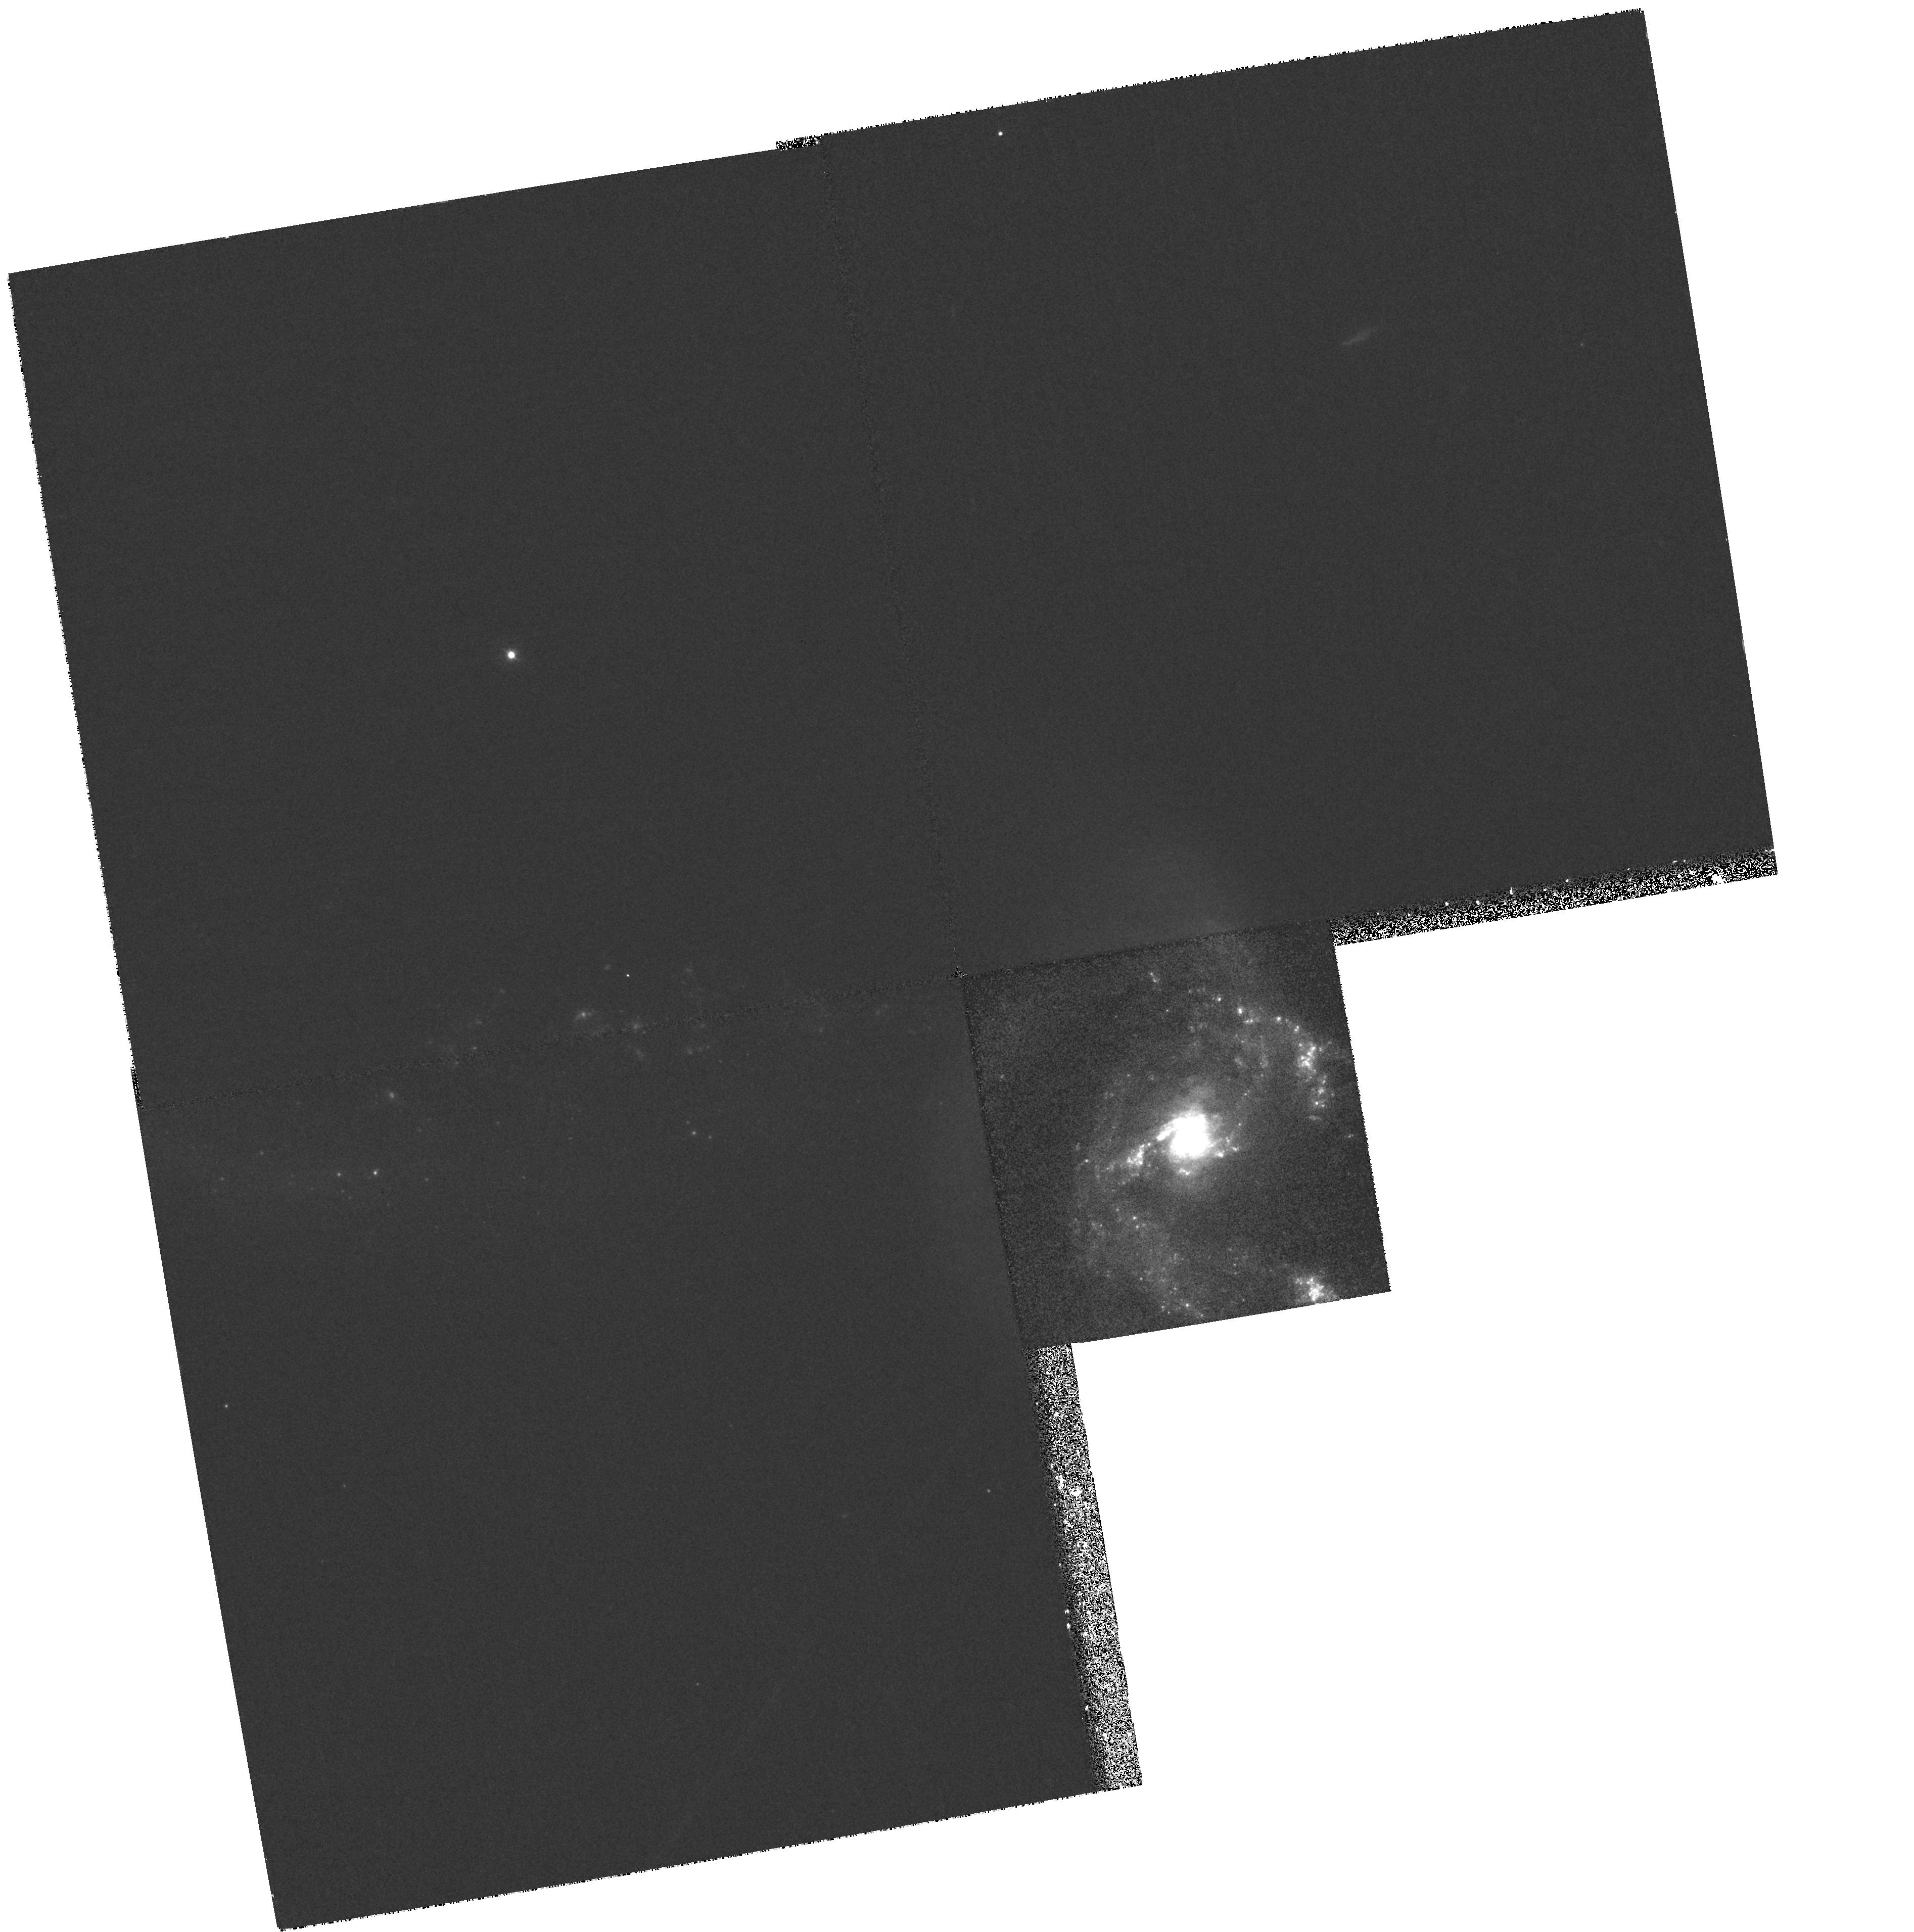
Target: NGC7714
Instrument: WFPC2/PC
Filter: F380W
Exposure: 30 min
Observation ID: hst_6672_02_wfpc2_pc_f380w_u3gq02

Unveiling the massive star content in the prototypical nuclear starburst NGC7714 (PI: Garcia-Vargas, Maria Luisa)

We propose ultraviolet spectroscopy with GHRS+G140L and UV WFPC2(F380W) imaging of the prototypical starburst galaxy NGC 7714. The compact appearance and the brightness of the nuclear starburst, as well as the amount of multiwavelength observational data, lead us to propose this object as a laboratory to study the star formation processes in the violent nuclei of starburst galaxies. The Cycle 6 spectroscopy will allow us to derive the massive star content in the nuclear starburst of NGC 7714 directly from the signatures of the massive stars in the ultraviolet spectrum. These spectra will complete the multiwavelength body of data for this nuclear starburst. A complete evolutionary synthesis code will be used to interpret the data. These two complementary aspects (observational and theoretical) are the master keys to unveil the stellar content of star-forming regions and, in particular, to derive the age of the stellar population present in the nuclear starburst, and to constrain the slope and upper limit for the Initial Mass Function. Finally, the UV WFPC2 imaging will complete the study by permitting us to compare the locations of the UV and H-alpha (HST archive image) sources with the spatial distribution of massive stars in the nucleus and circumnuclear regions, constituting an additional observational constraint for the theoretical models.